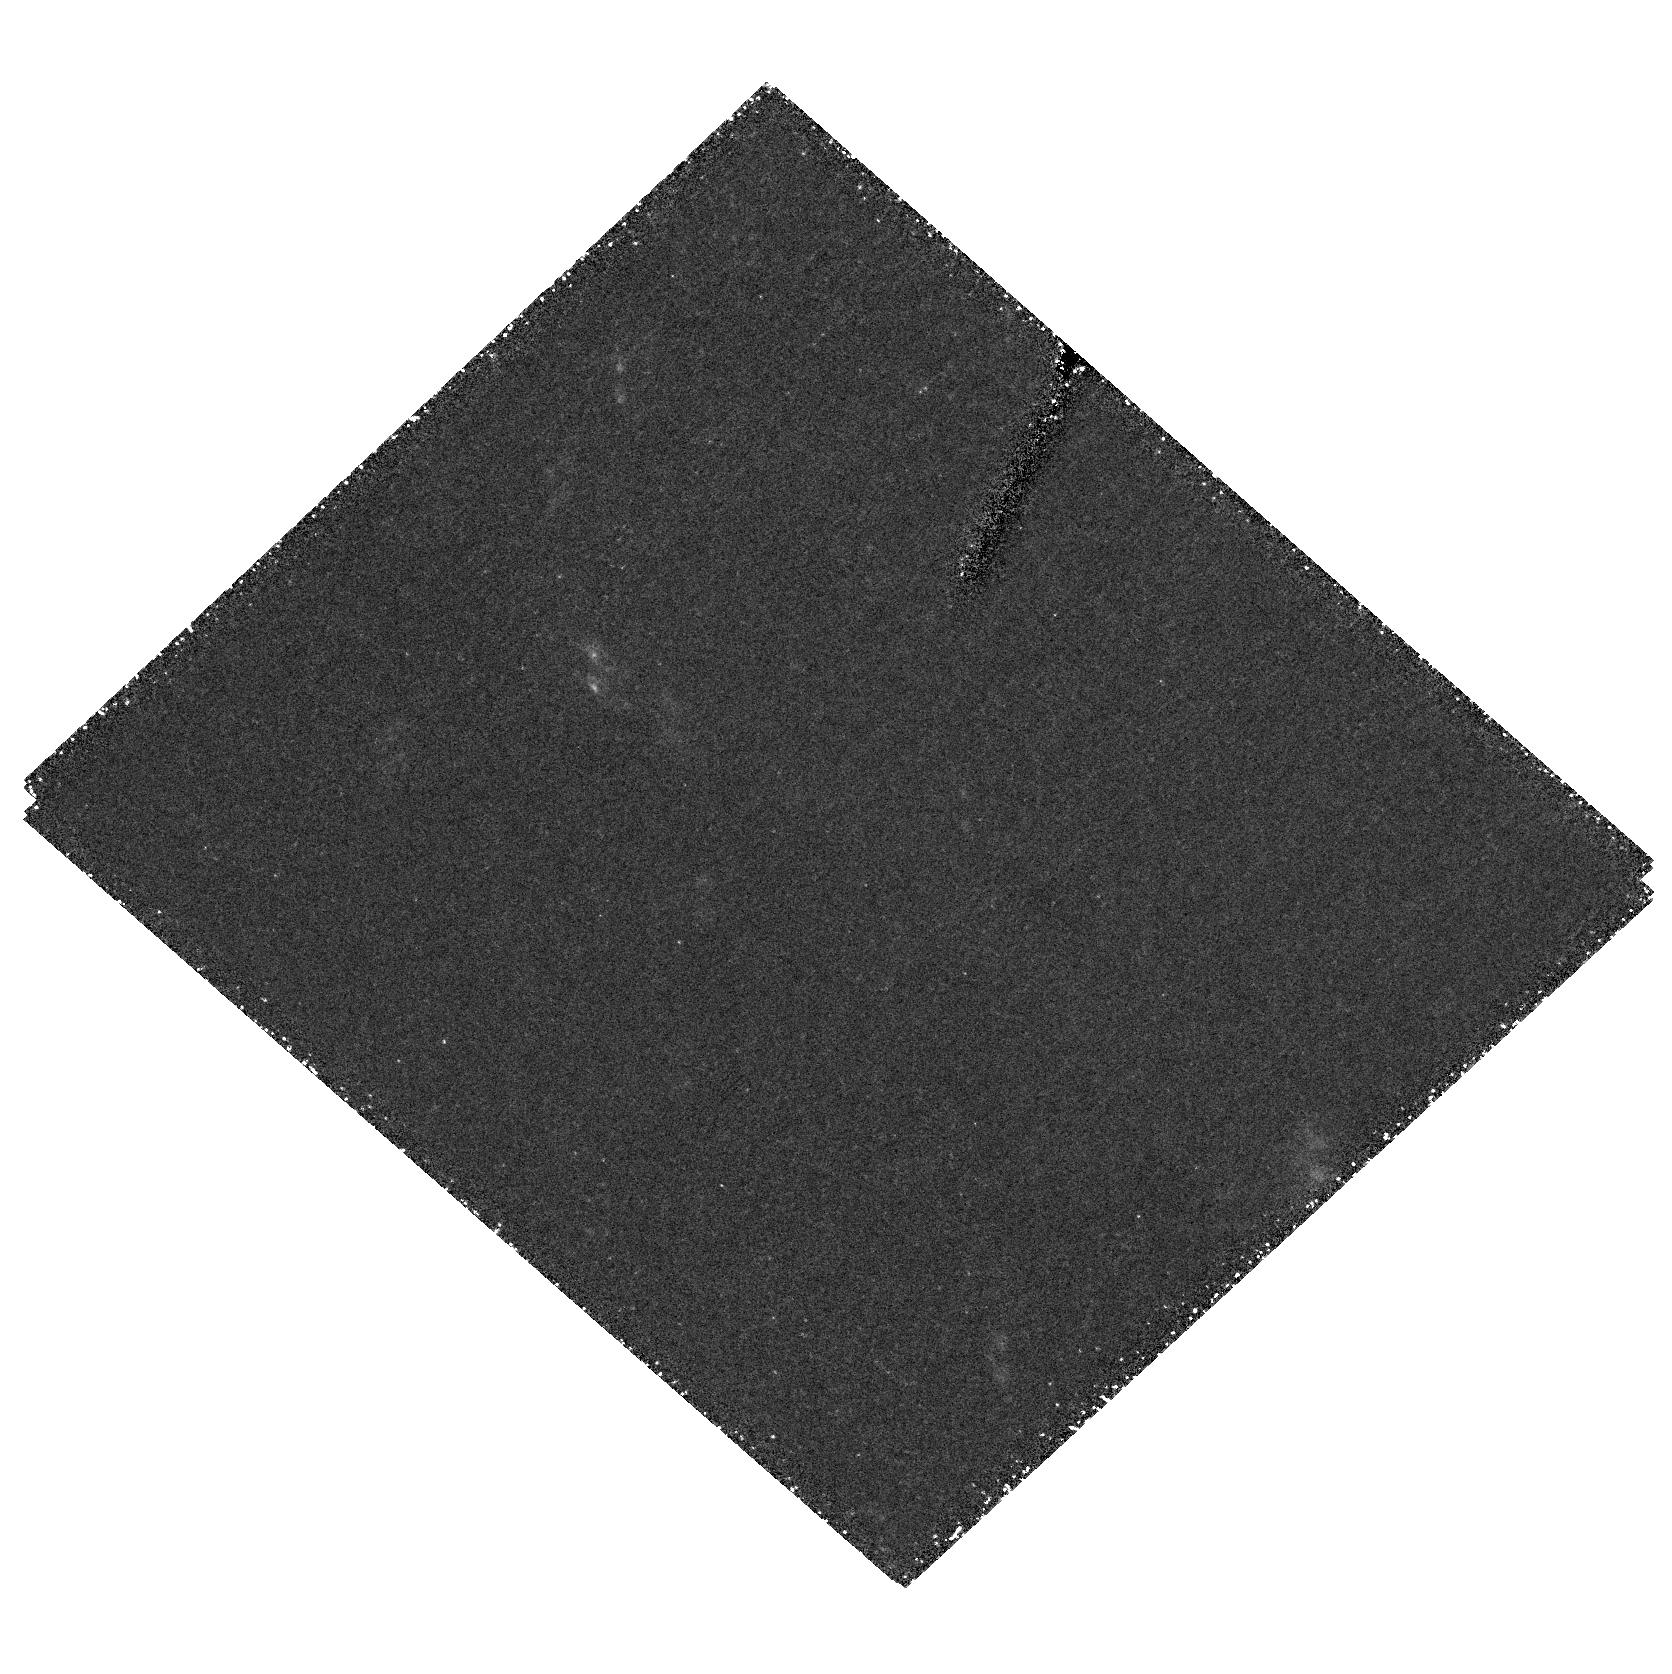
Target: field at RA 146.336°, Dec 68.757°
Instrument: ACS/HRC
Filter: F555W
Exposure: 4.5 h
Observation ID: hst_9884_02_acs_hrc_f555w_j8qh02

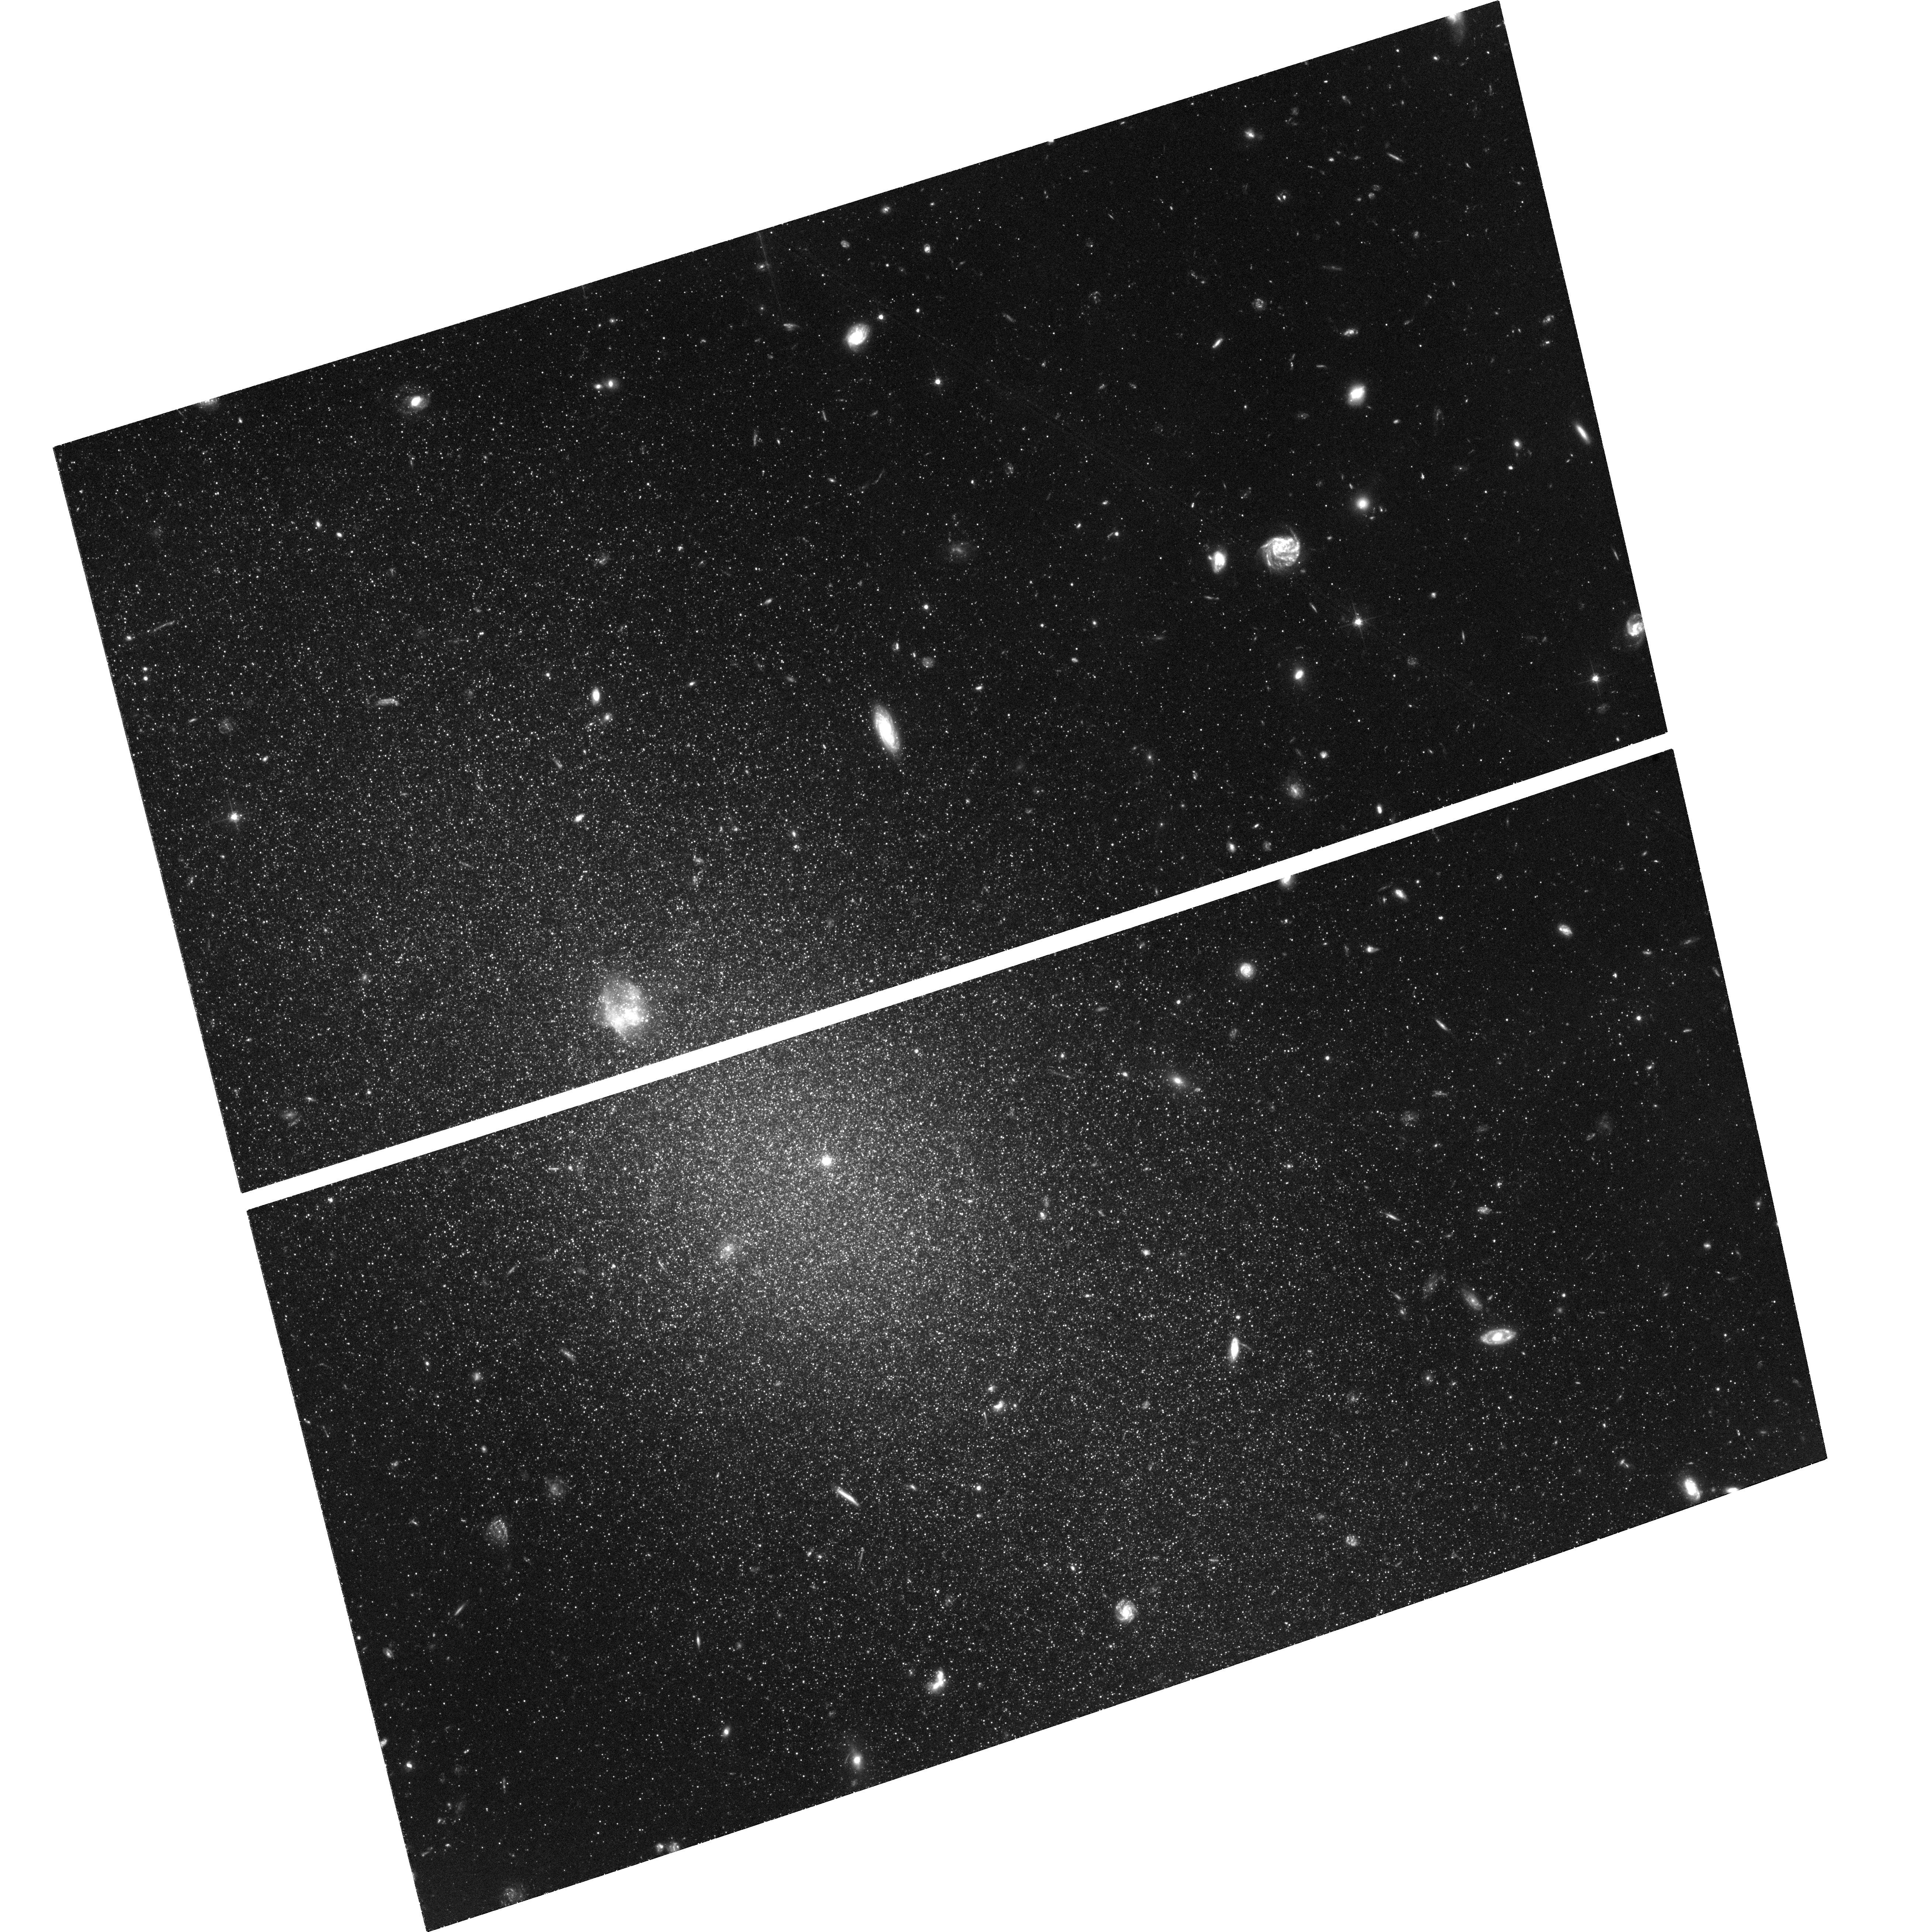
Target: M81K61
Instrument: ACS/WFC
Filter: F606W
Exposure: 4.8 h
Observation ID: hst_9884_03_acs_wfc_f606w_j8qh03

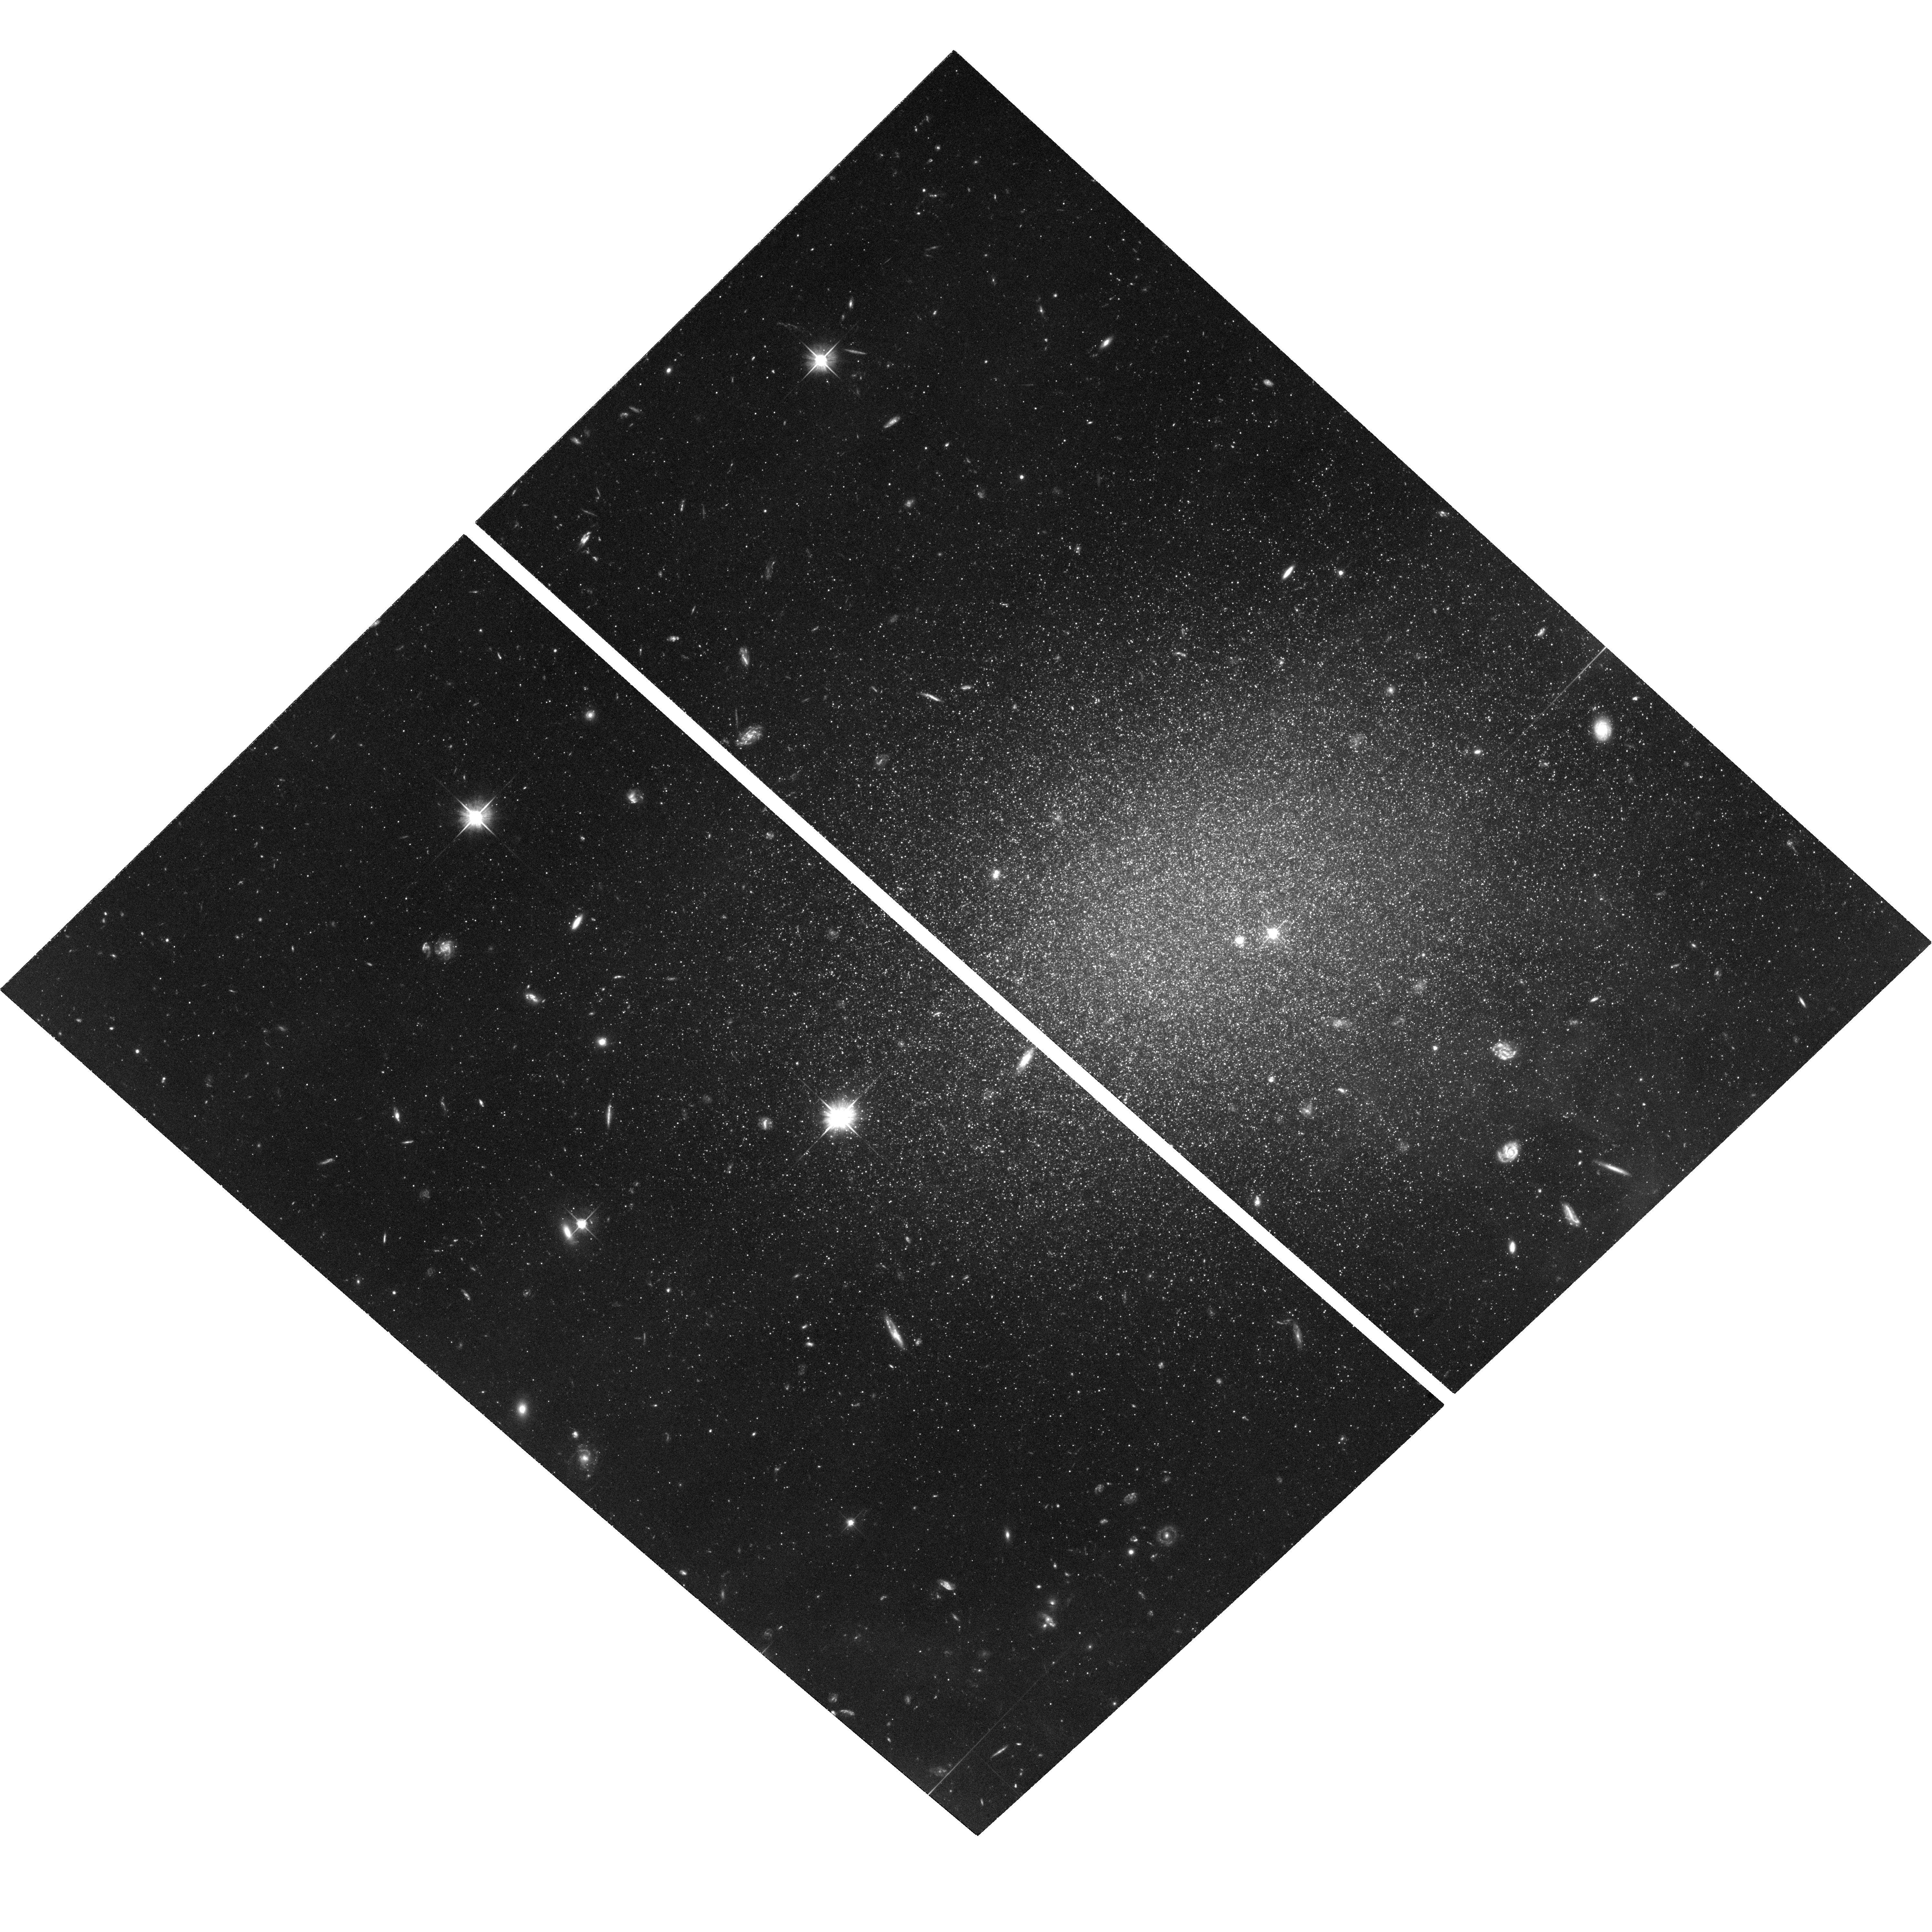
Target: DDO71
Instrument: ACS/WFC
Filter: F606W
Exposure: 4.8 h
Observation ID: hst_9884_05_acs_wfc_f606w_j8qh05

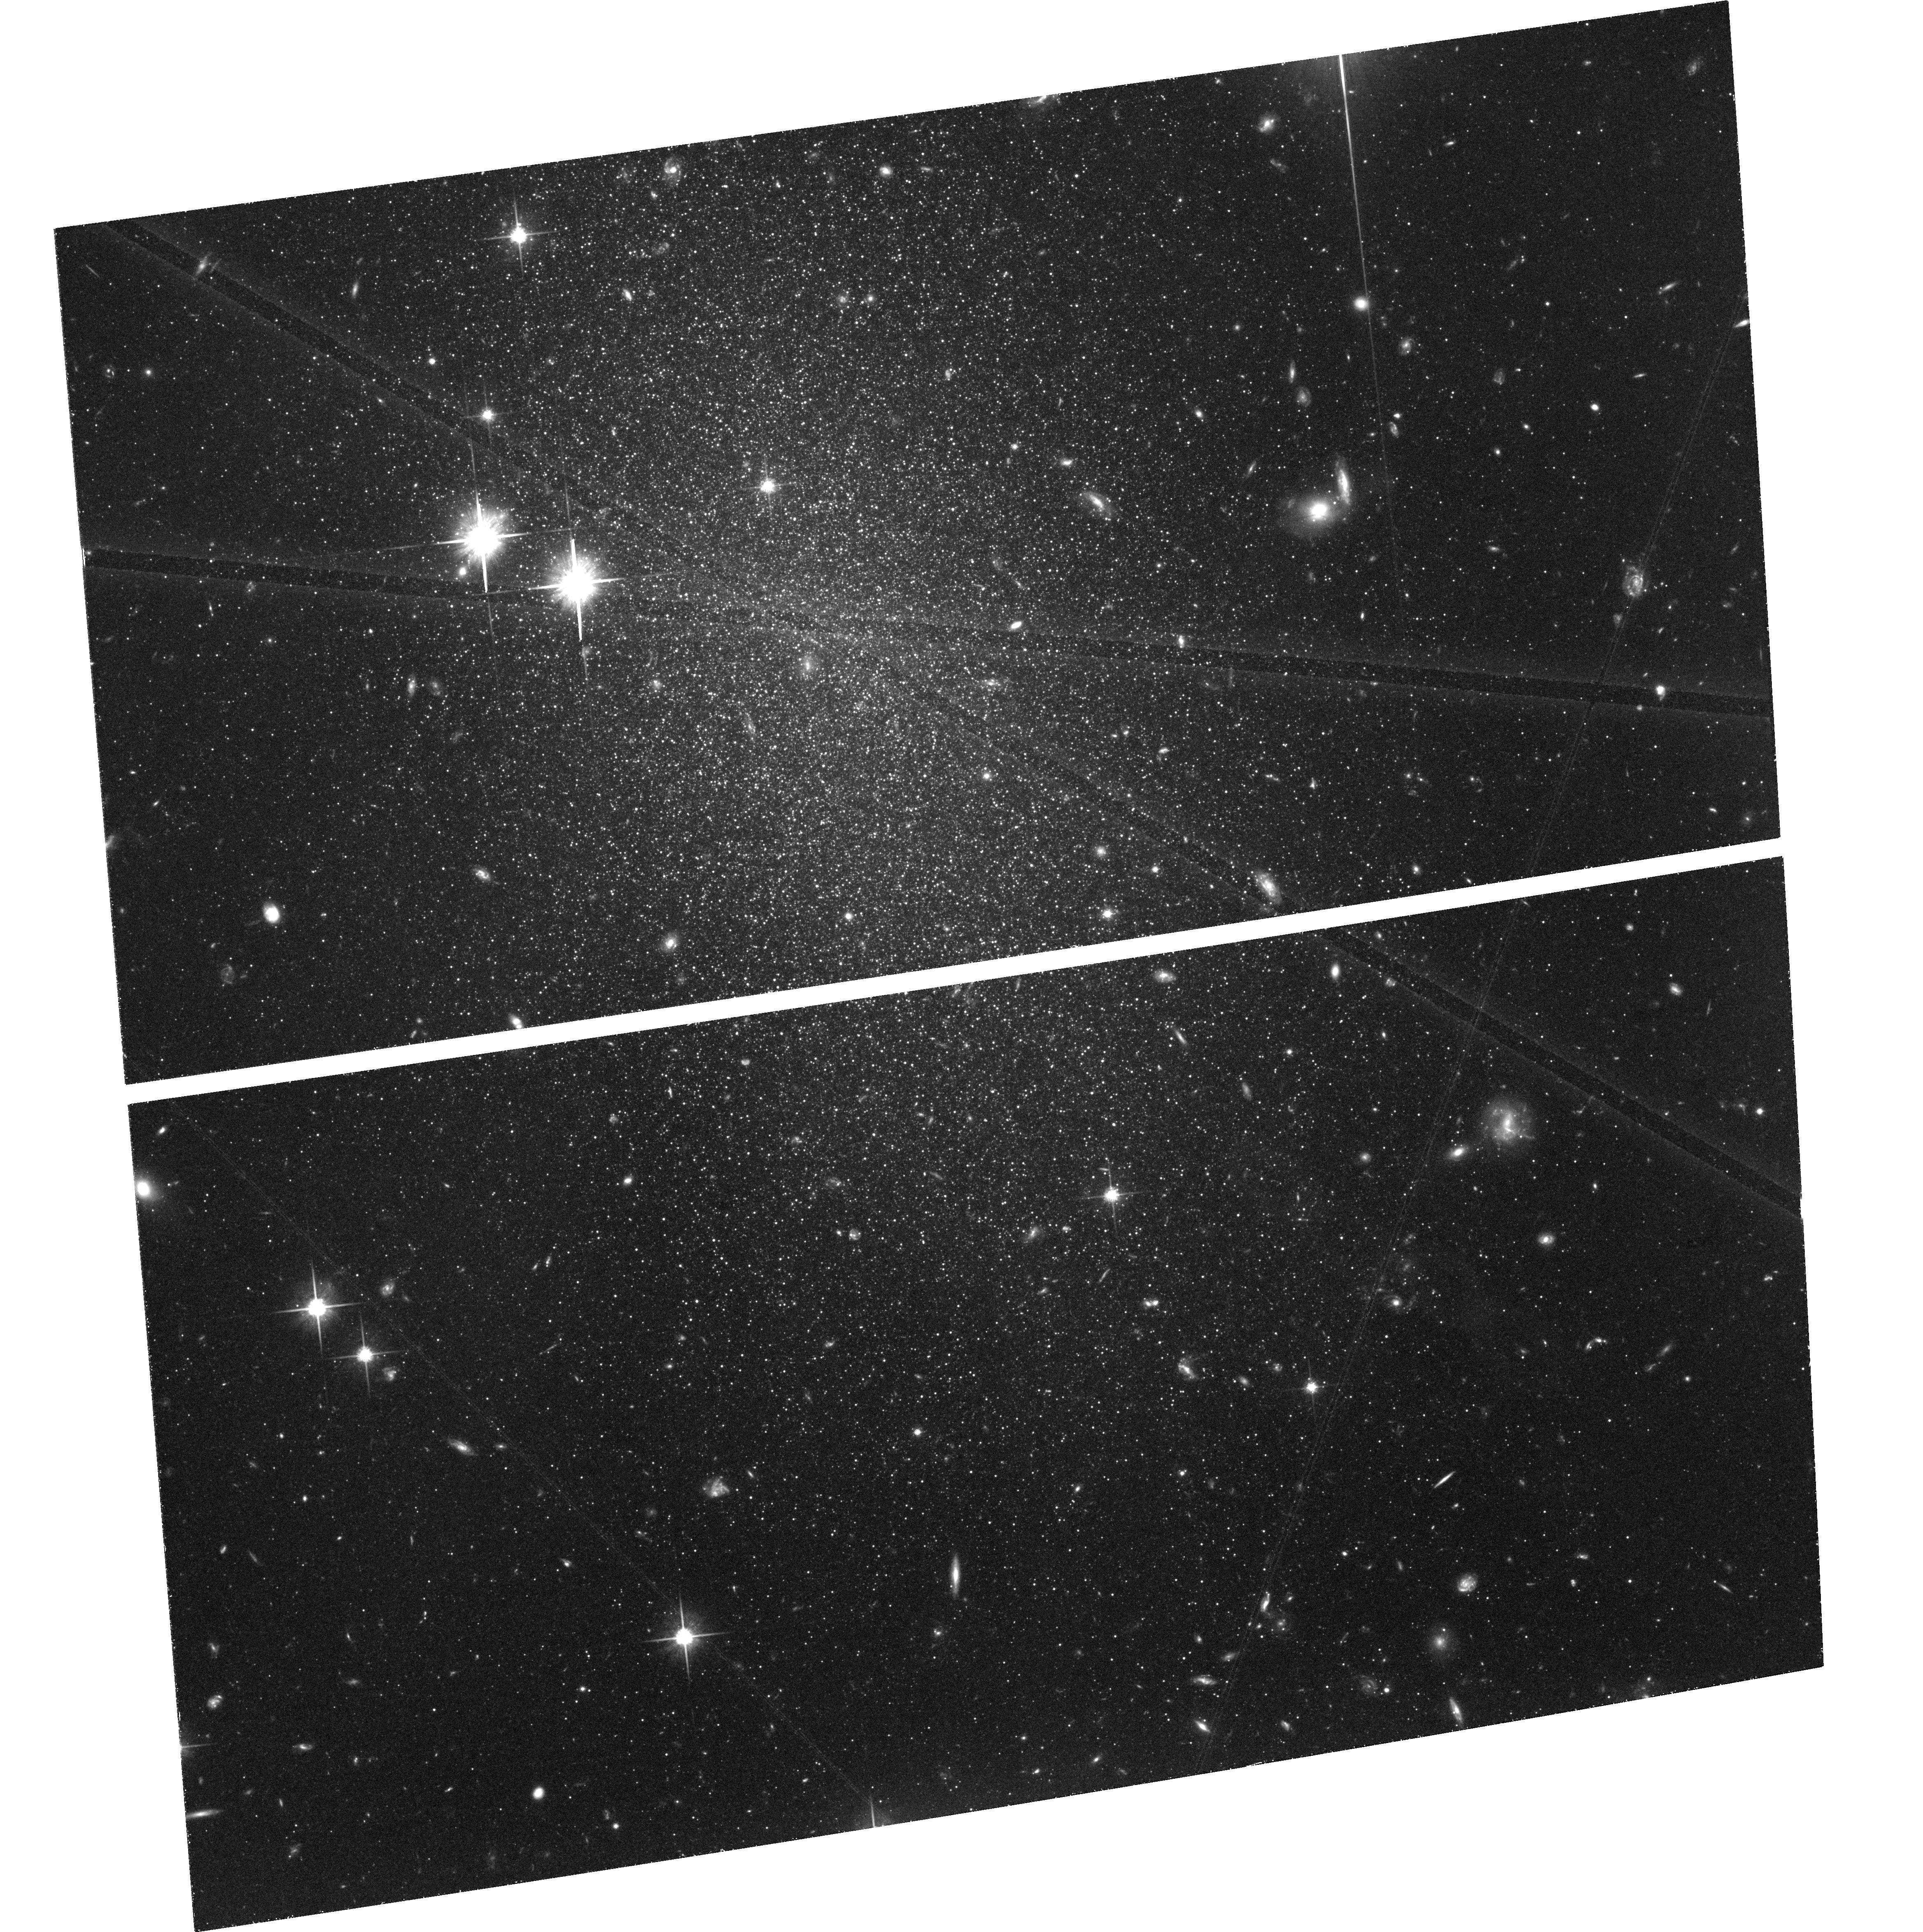
Target: M81F12D1
Instrument: ACS/WFC
Filter: F814W
Exposure: 2.5 h
Observation ID: hst_9884_01_acs_wfc_f814w_j8qh01

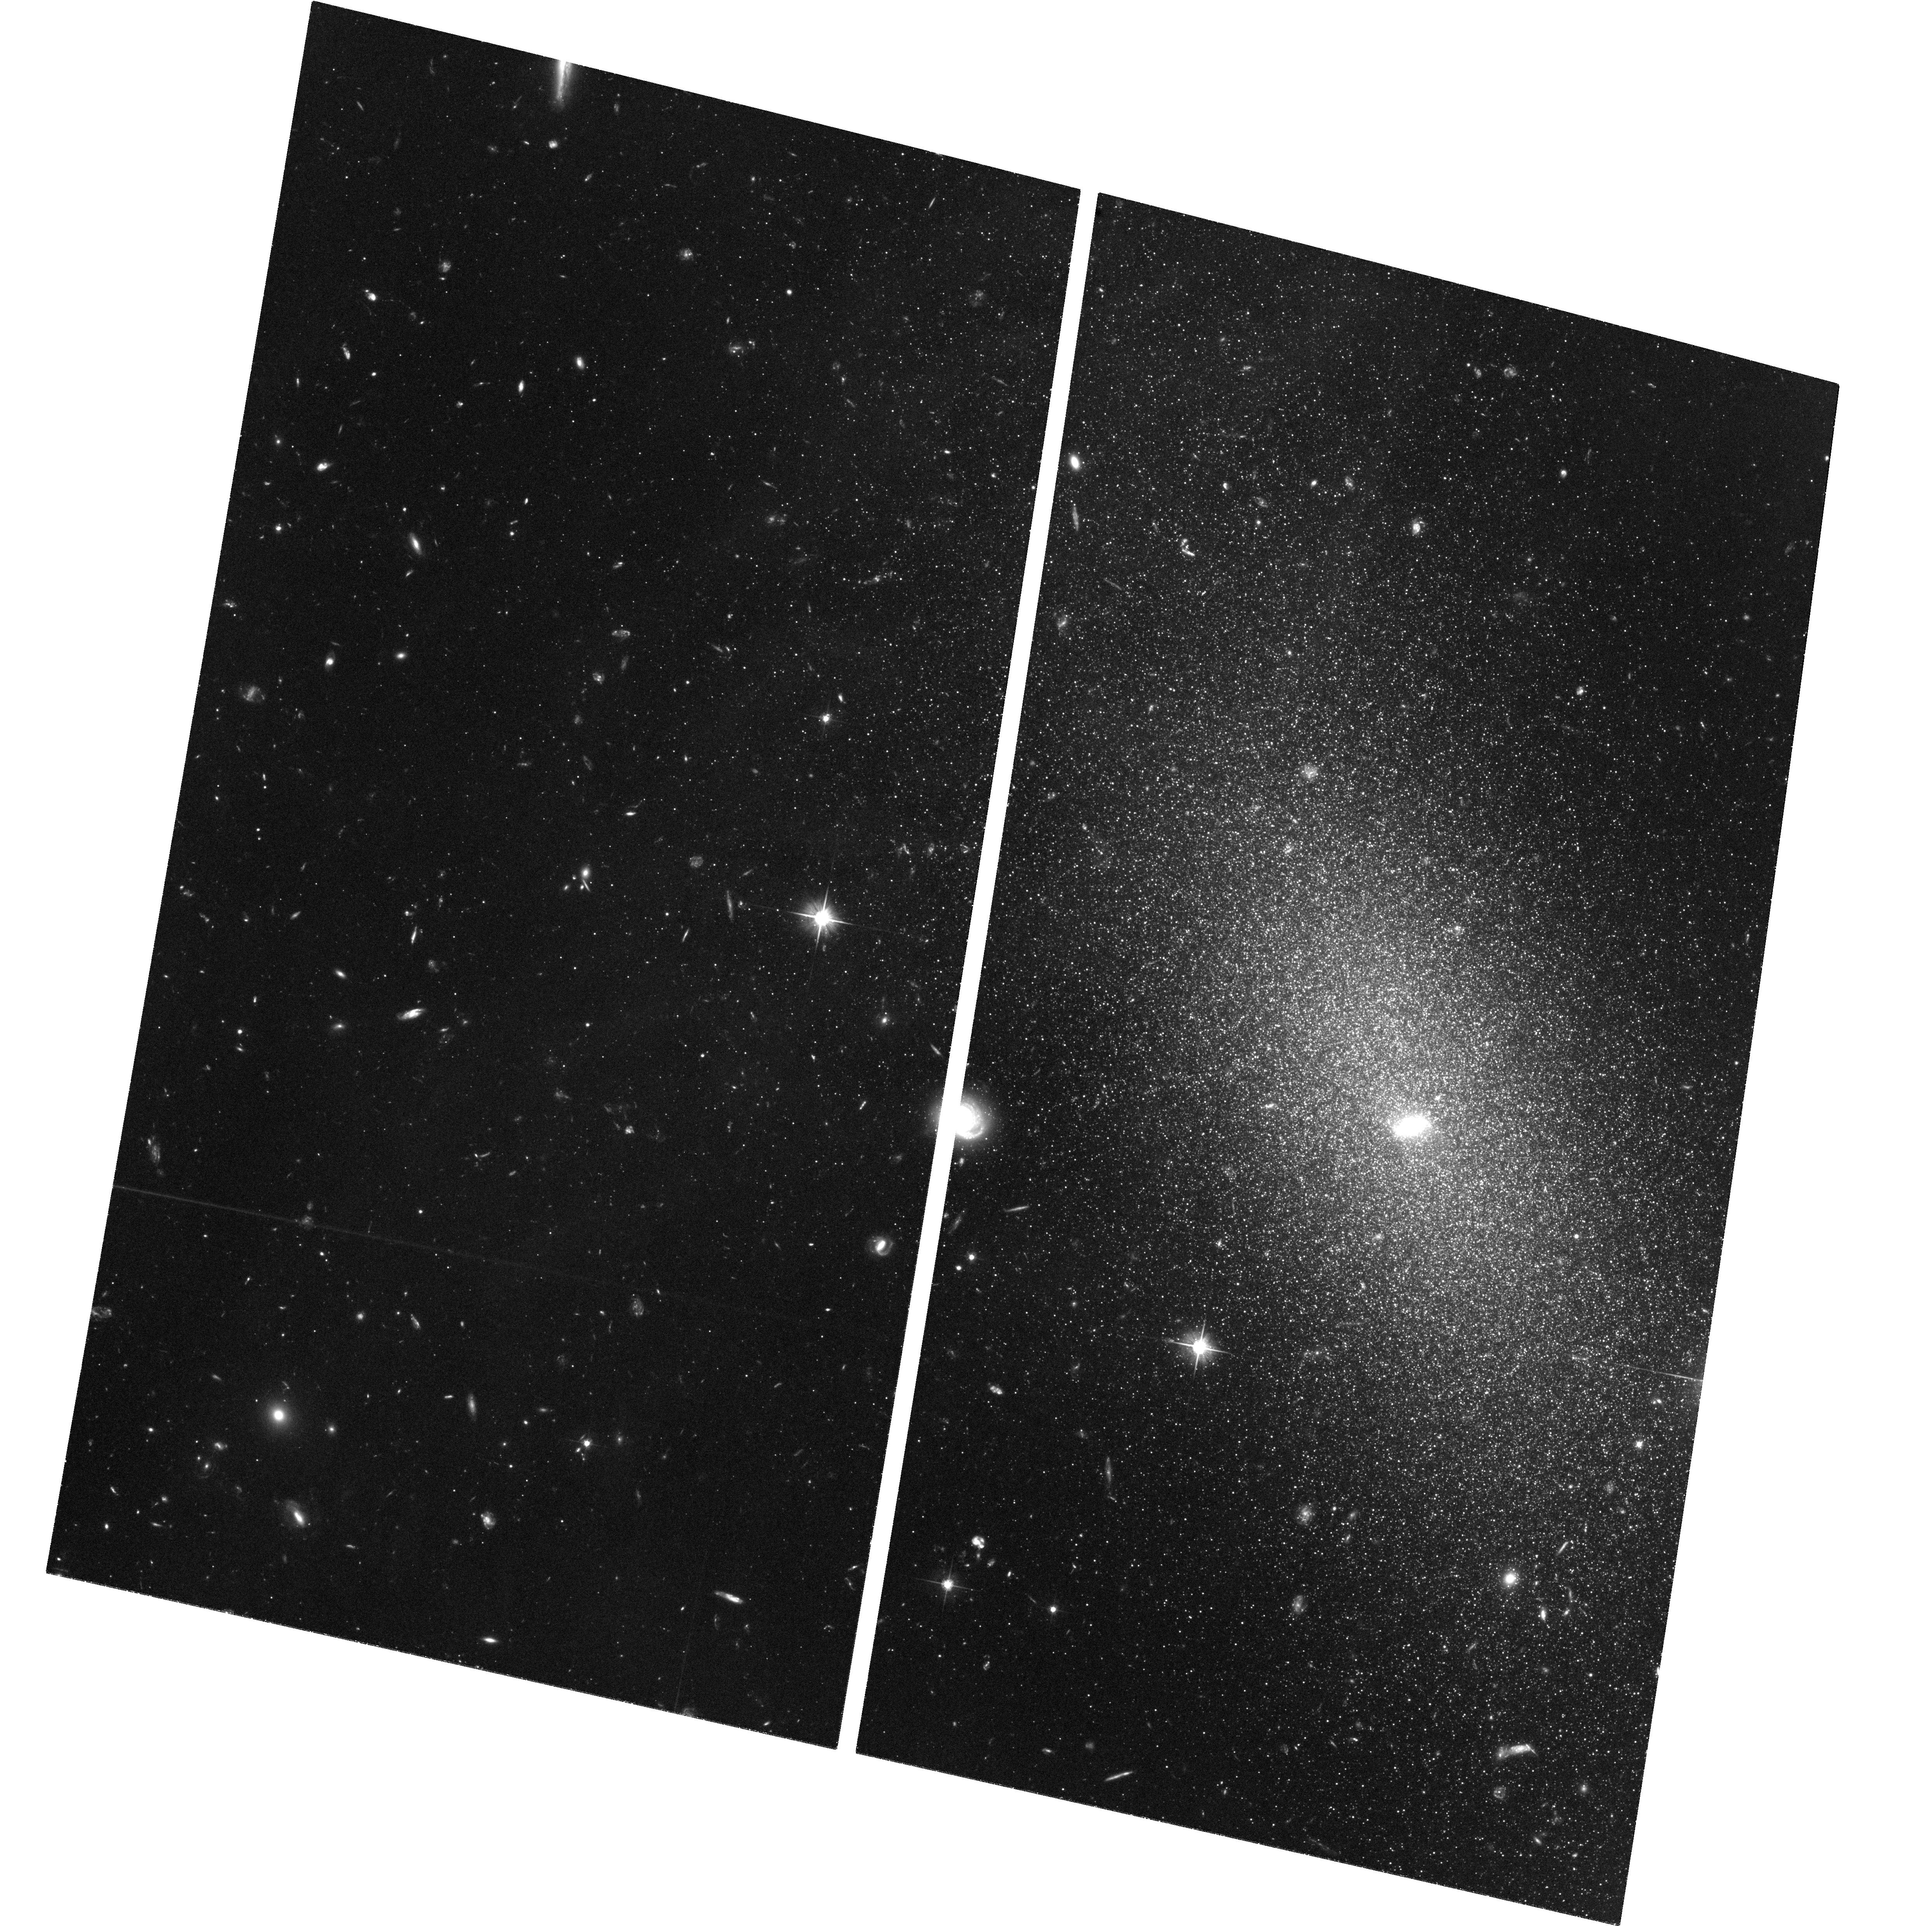
Target: M81K64
Instrument: ACS/WFC
Filter: F606W
Exposure: 4.8 h
Observation ID: hst_9884_04_acs_wfc_f606w_j8qh04

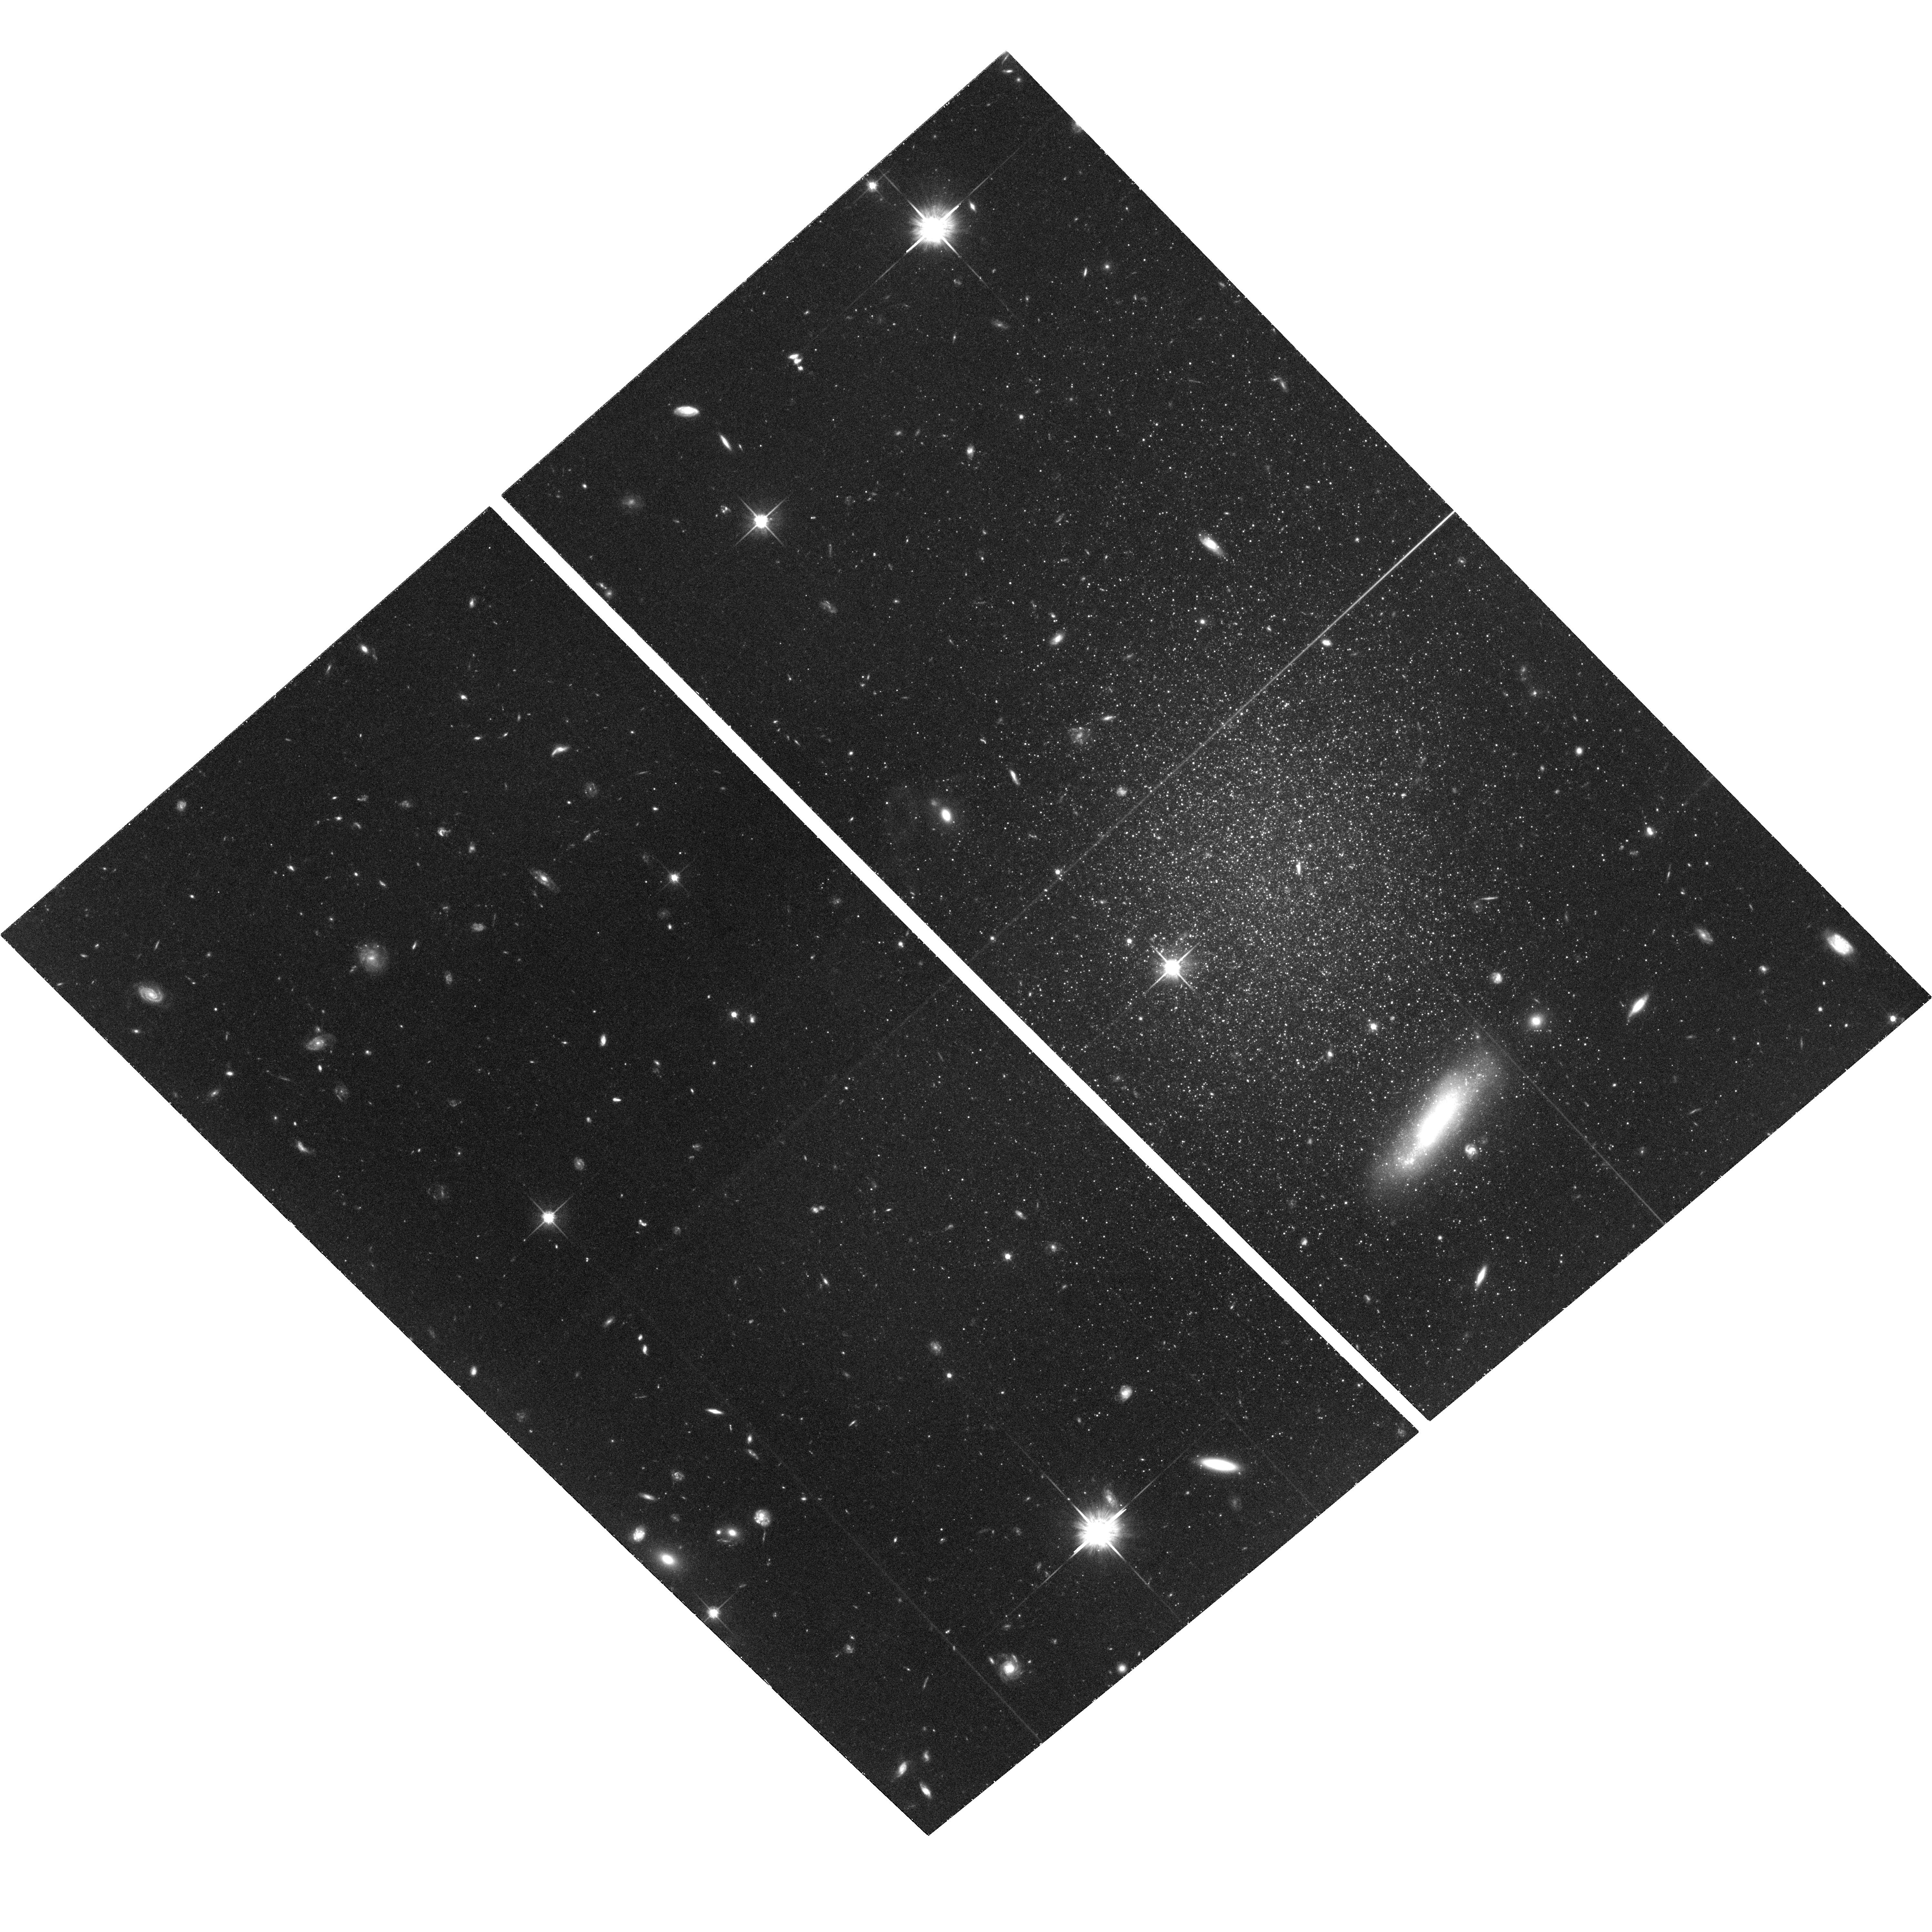
Target: M81F6D1
Instrument: ACS/WFC
Filter: F814W
Exposure: 2.5 h
Observation ID: hst_9884_02_acs_wfc_f814w_j8qh02

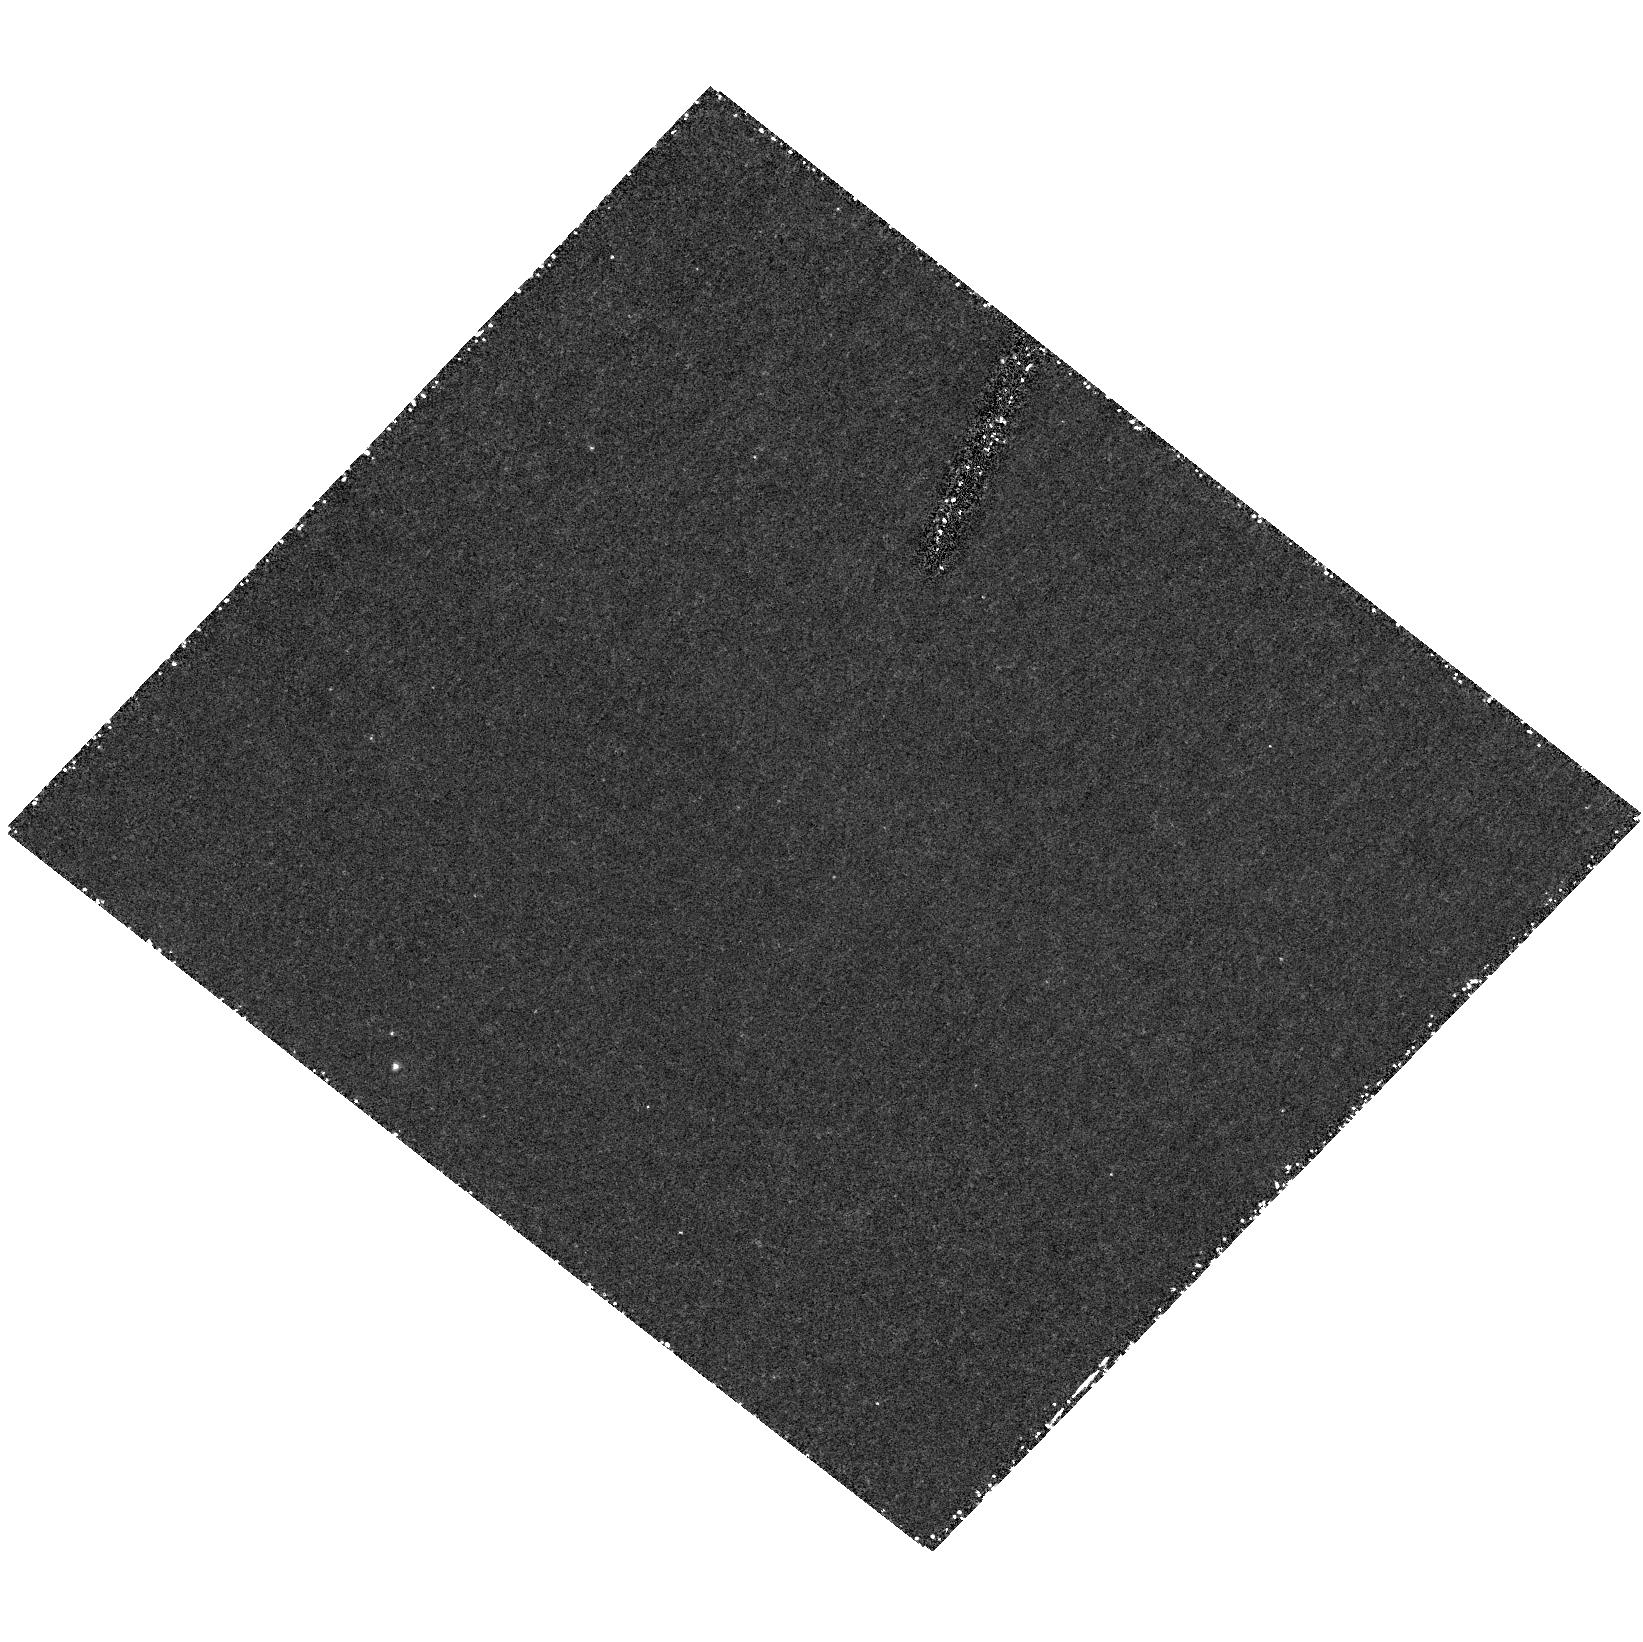
Target: field at RA 151.316°, Dec 66.555°
Instrument: ACS/HRC
Filter: F250W
Exposure: 2.4 h
Observation ID: hst_9884_05_acs_hrc_f250w_j8qh05

Dwarf Elliptical Galaxies in Nearby Groups: Stellar Populations and Abundances (PI: Armandroff, Taft E.)

The M81 group is of the nearest galaxy groups, but its properties are quite different from the Local Group, providing a different evolutionary environment for its member galaxies. This team has been studying M81-group analogs to Local Group dwarf elliptical (dE) galaxies. We observed two M81-group dEs with WFPC2: the results were published in Caldwell et al. (1998). These observations revealed the upper two magnitudes of the red giant branch, yielding distance via the luminosity of the red giant branch tip, mean abundance via the mean giant branch color and first assessment of the star formation history via the frequency of occurrence of upper-AGB stars. Despite the different environment, the two M81-group dEs follow the Local Group (absolute magnitude, mean abundance) relation. But without data for additional dEs in nearby groups, particularly at higher luminosities, we can't definitely say whether this relation is universal or not. Establishing the answer to this question is vital because the relation is fundamental to theories of dE formation within dark matter halos, and the general applicability of these theories requires demonstration that the relation isn't strongly influenced by environment. This proposal requests ACS/WFC observations of five M81-group dEs to resolve this question.